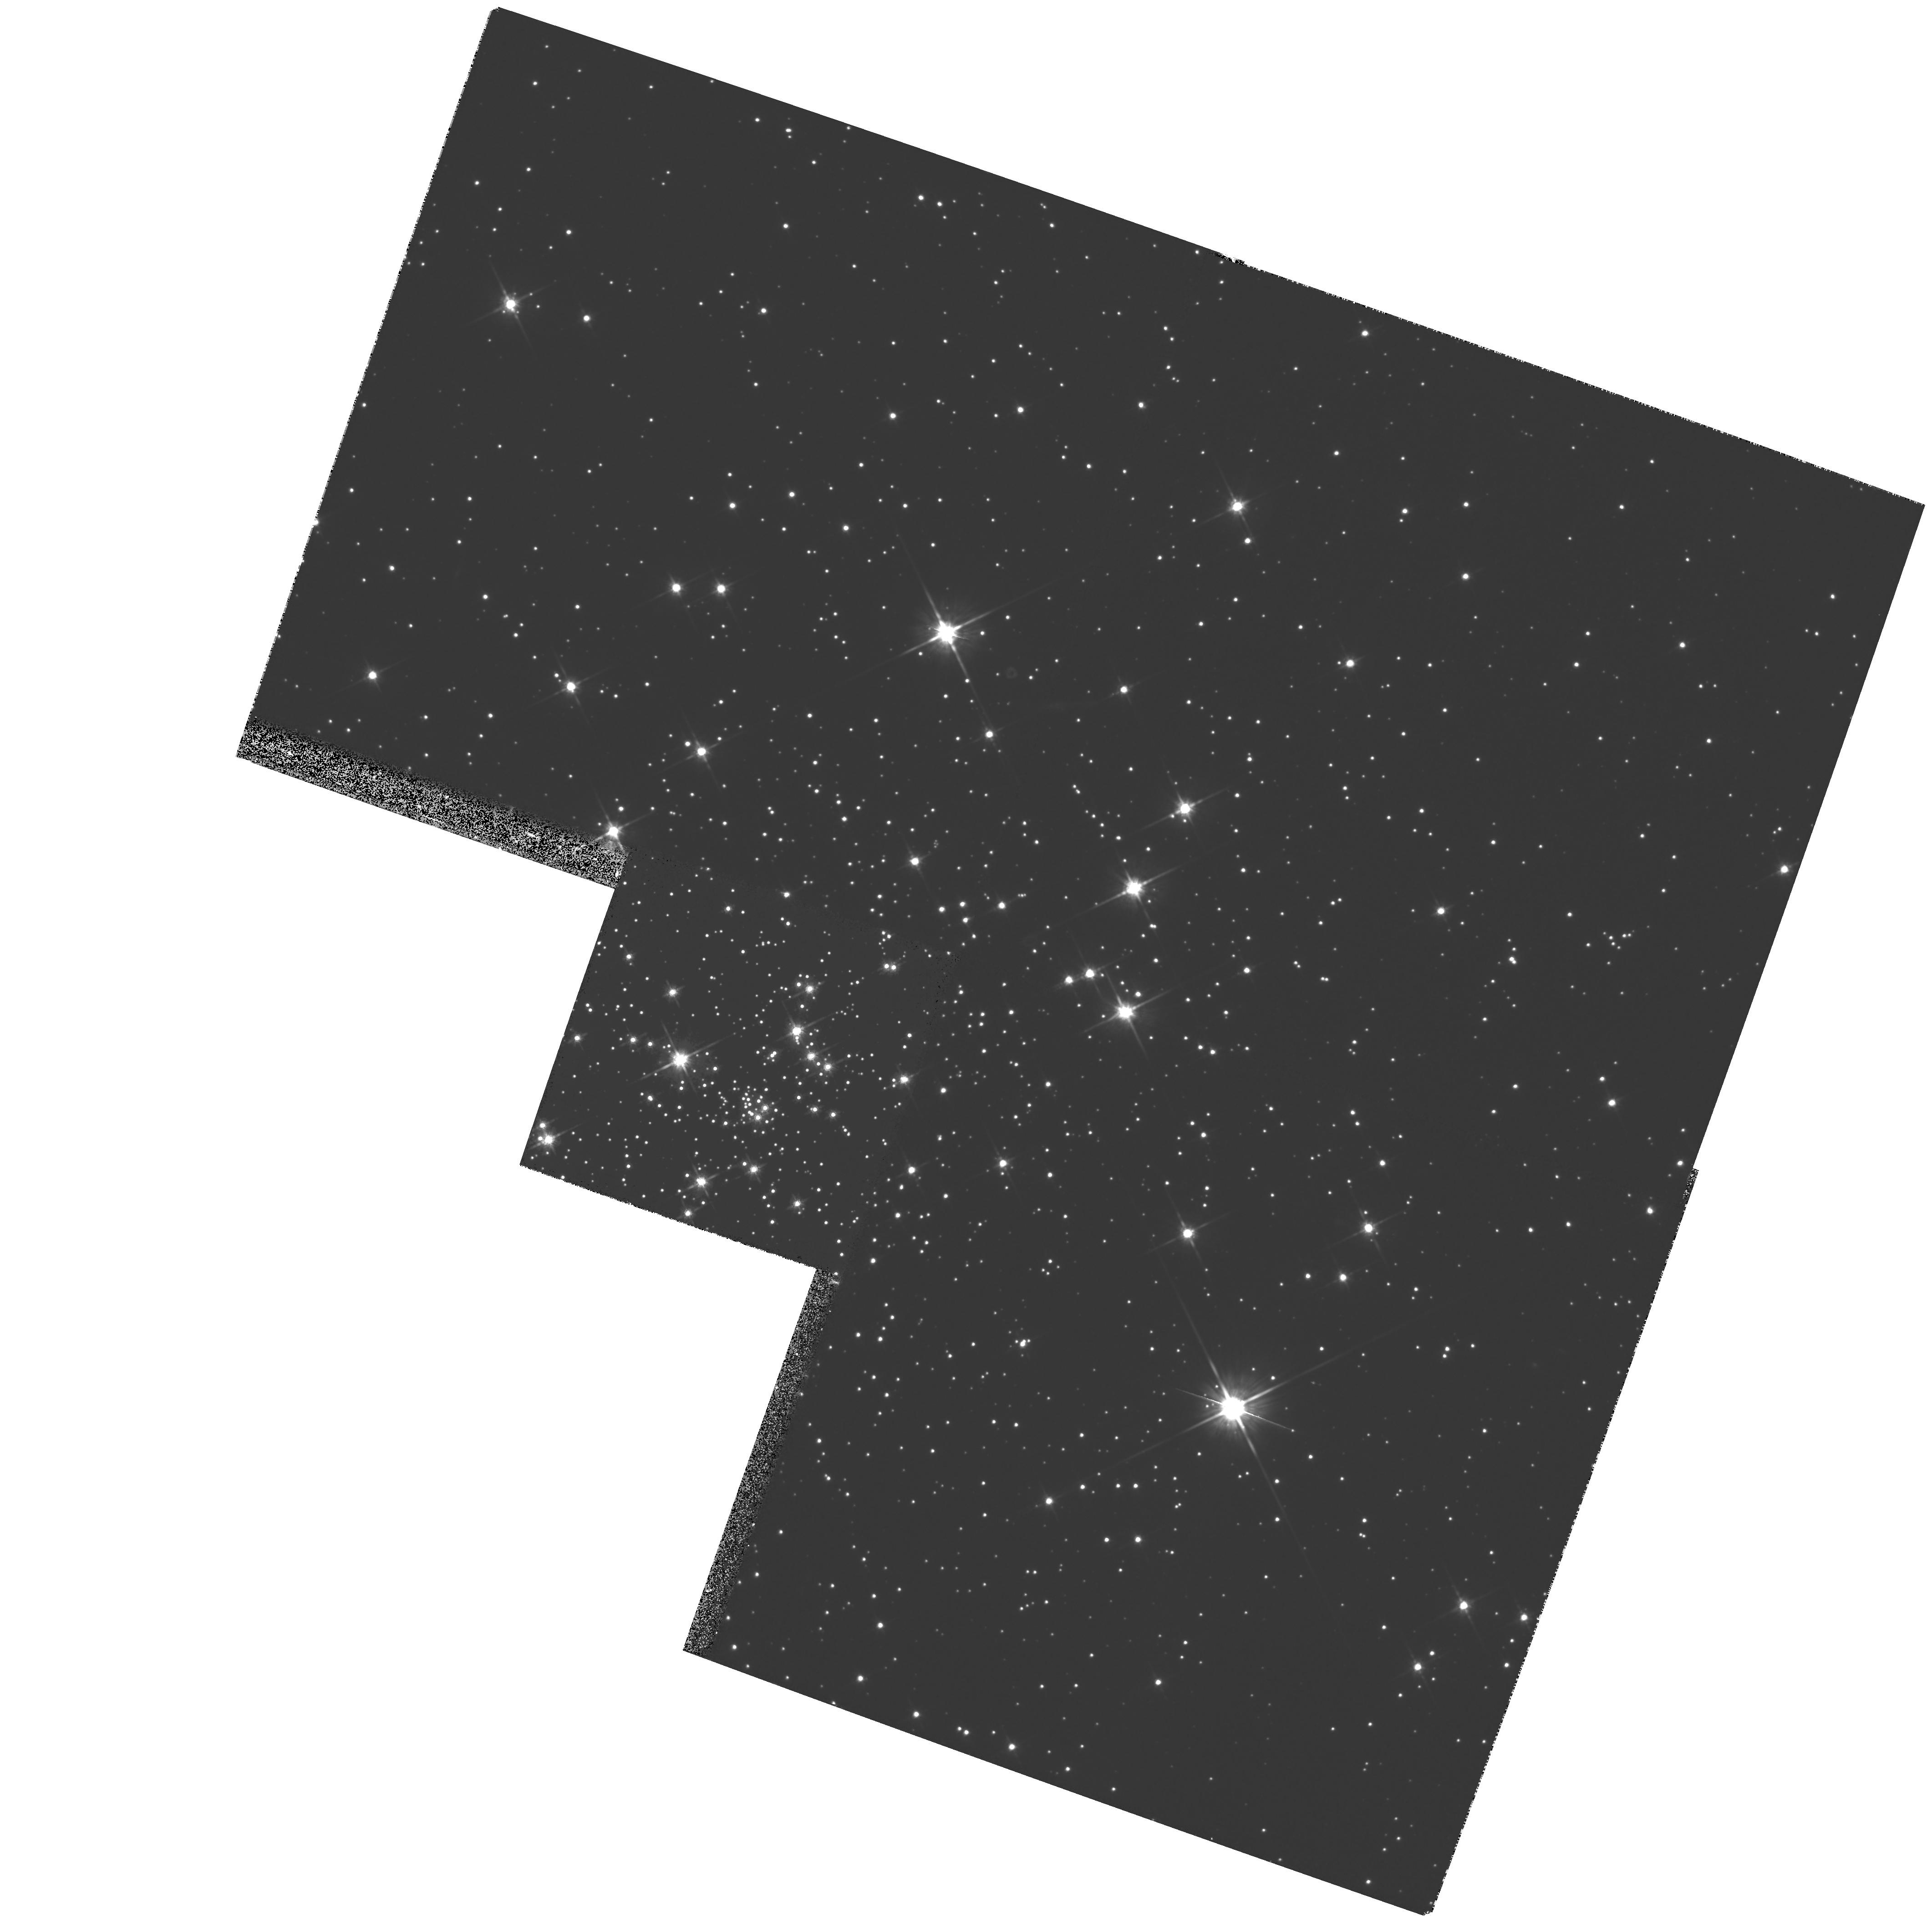
Target: NGC6535
Instrument: WFPC2/PC
Filter: F814W
Exposure: 25 min
Observation ID: hst_6625_04_wfpc2_pc_f814w_u3kt04

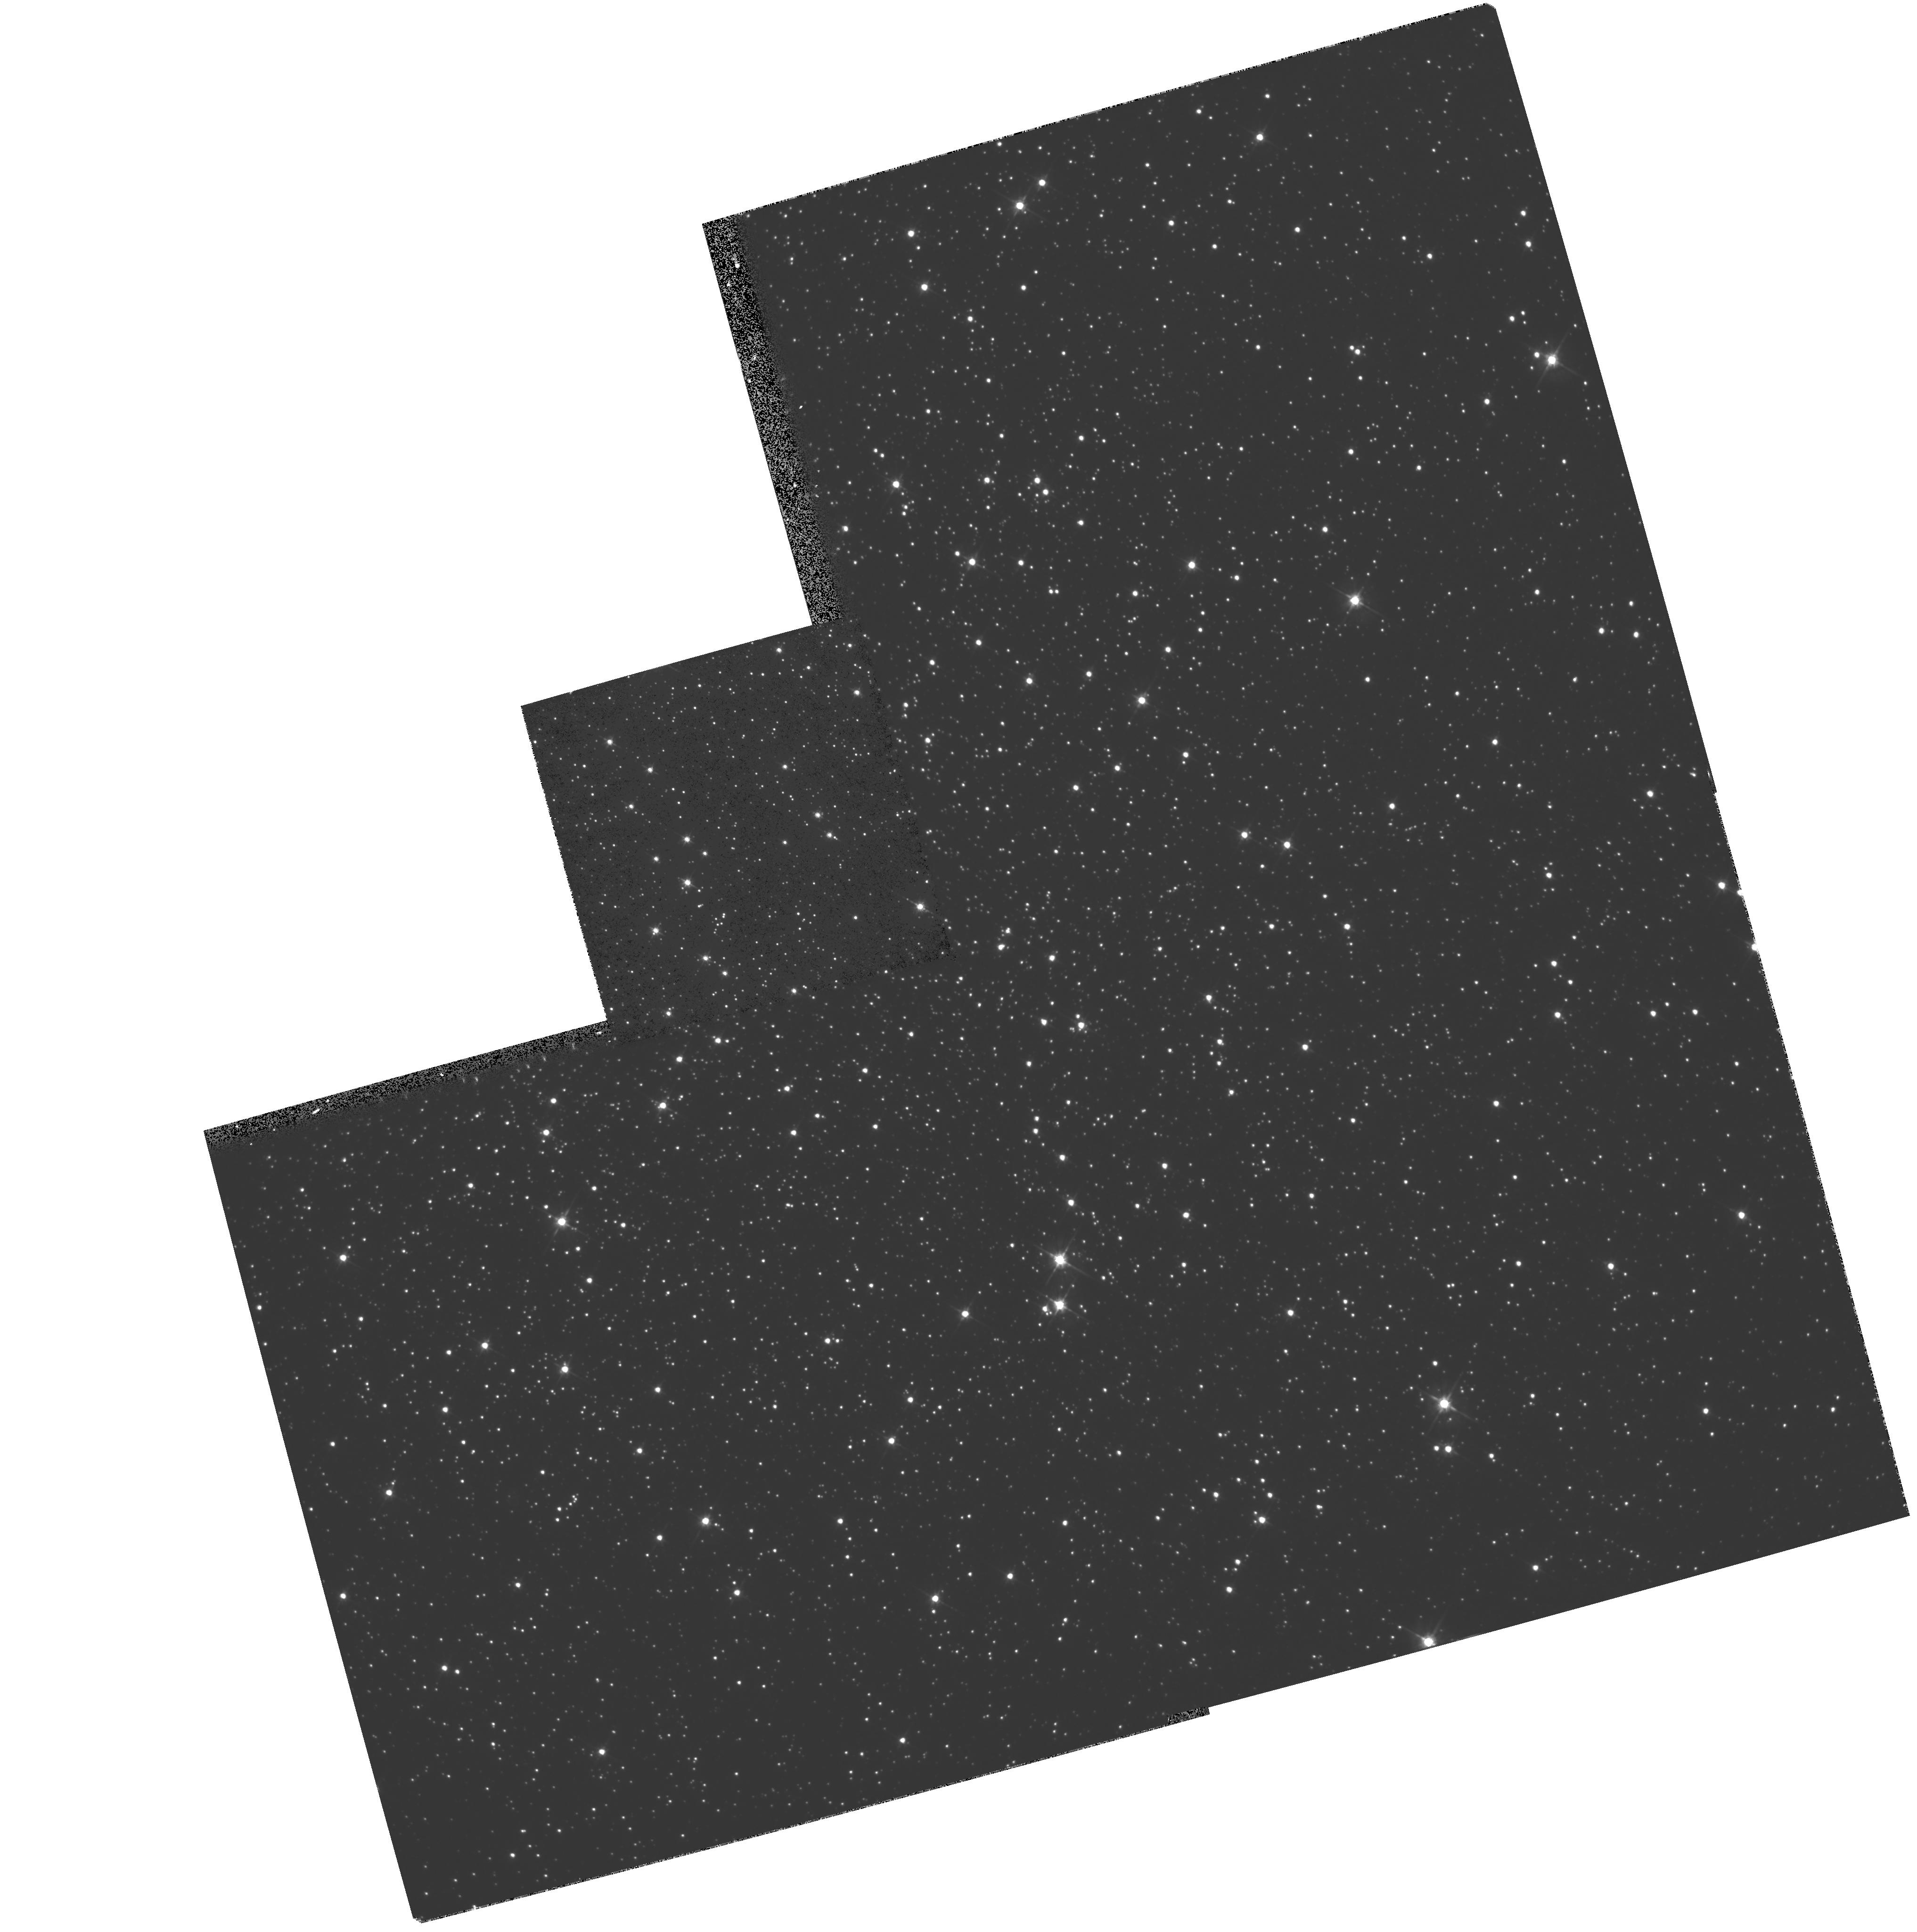
Target: NGC6101
Instrument: WFPC2/PC
Filter: F555W
Exposure: 16 min
Observation ID: hst_6625_03_wfpc2_pc_f555w_u3kt03

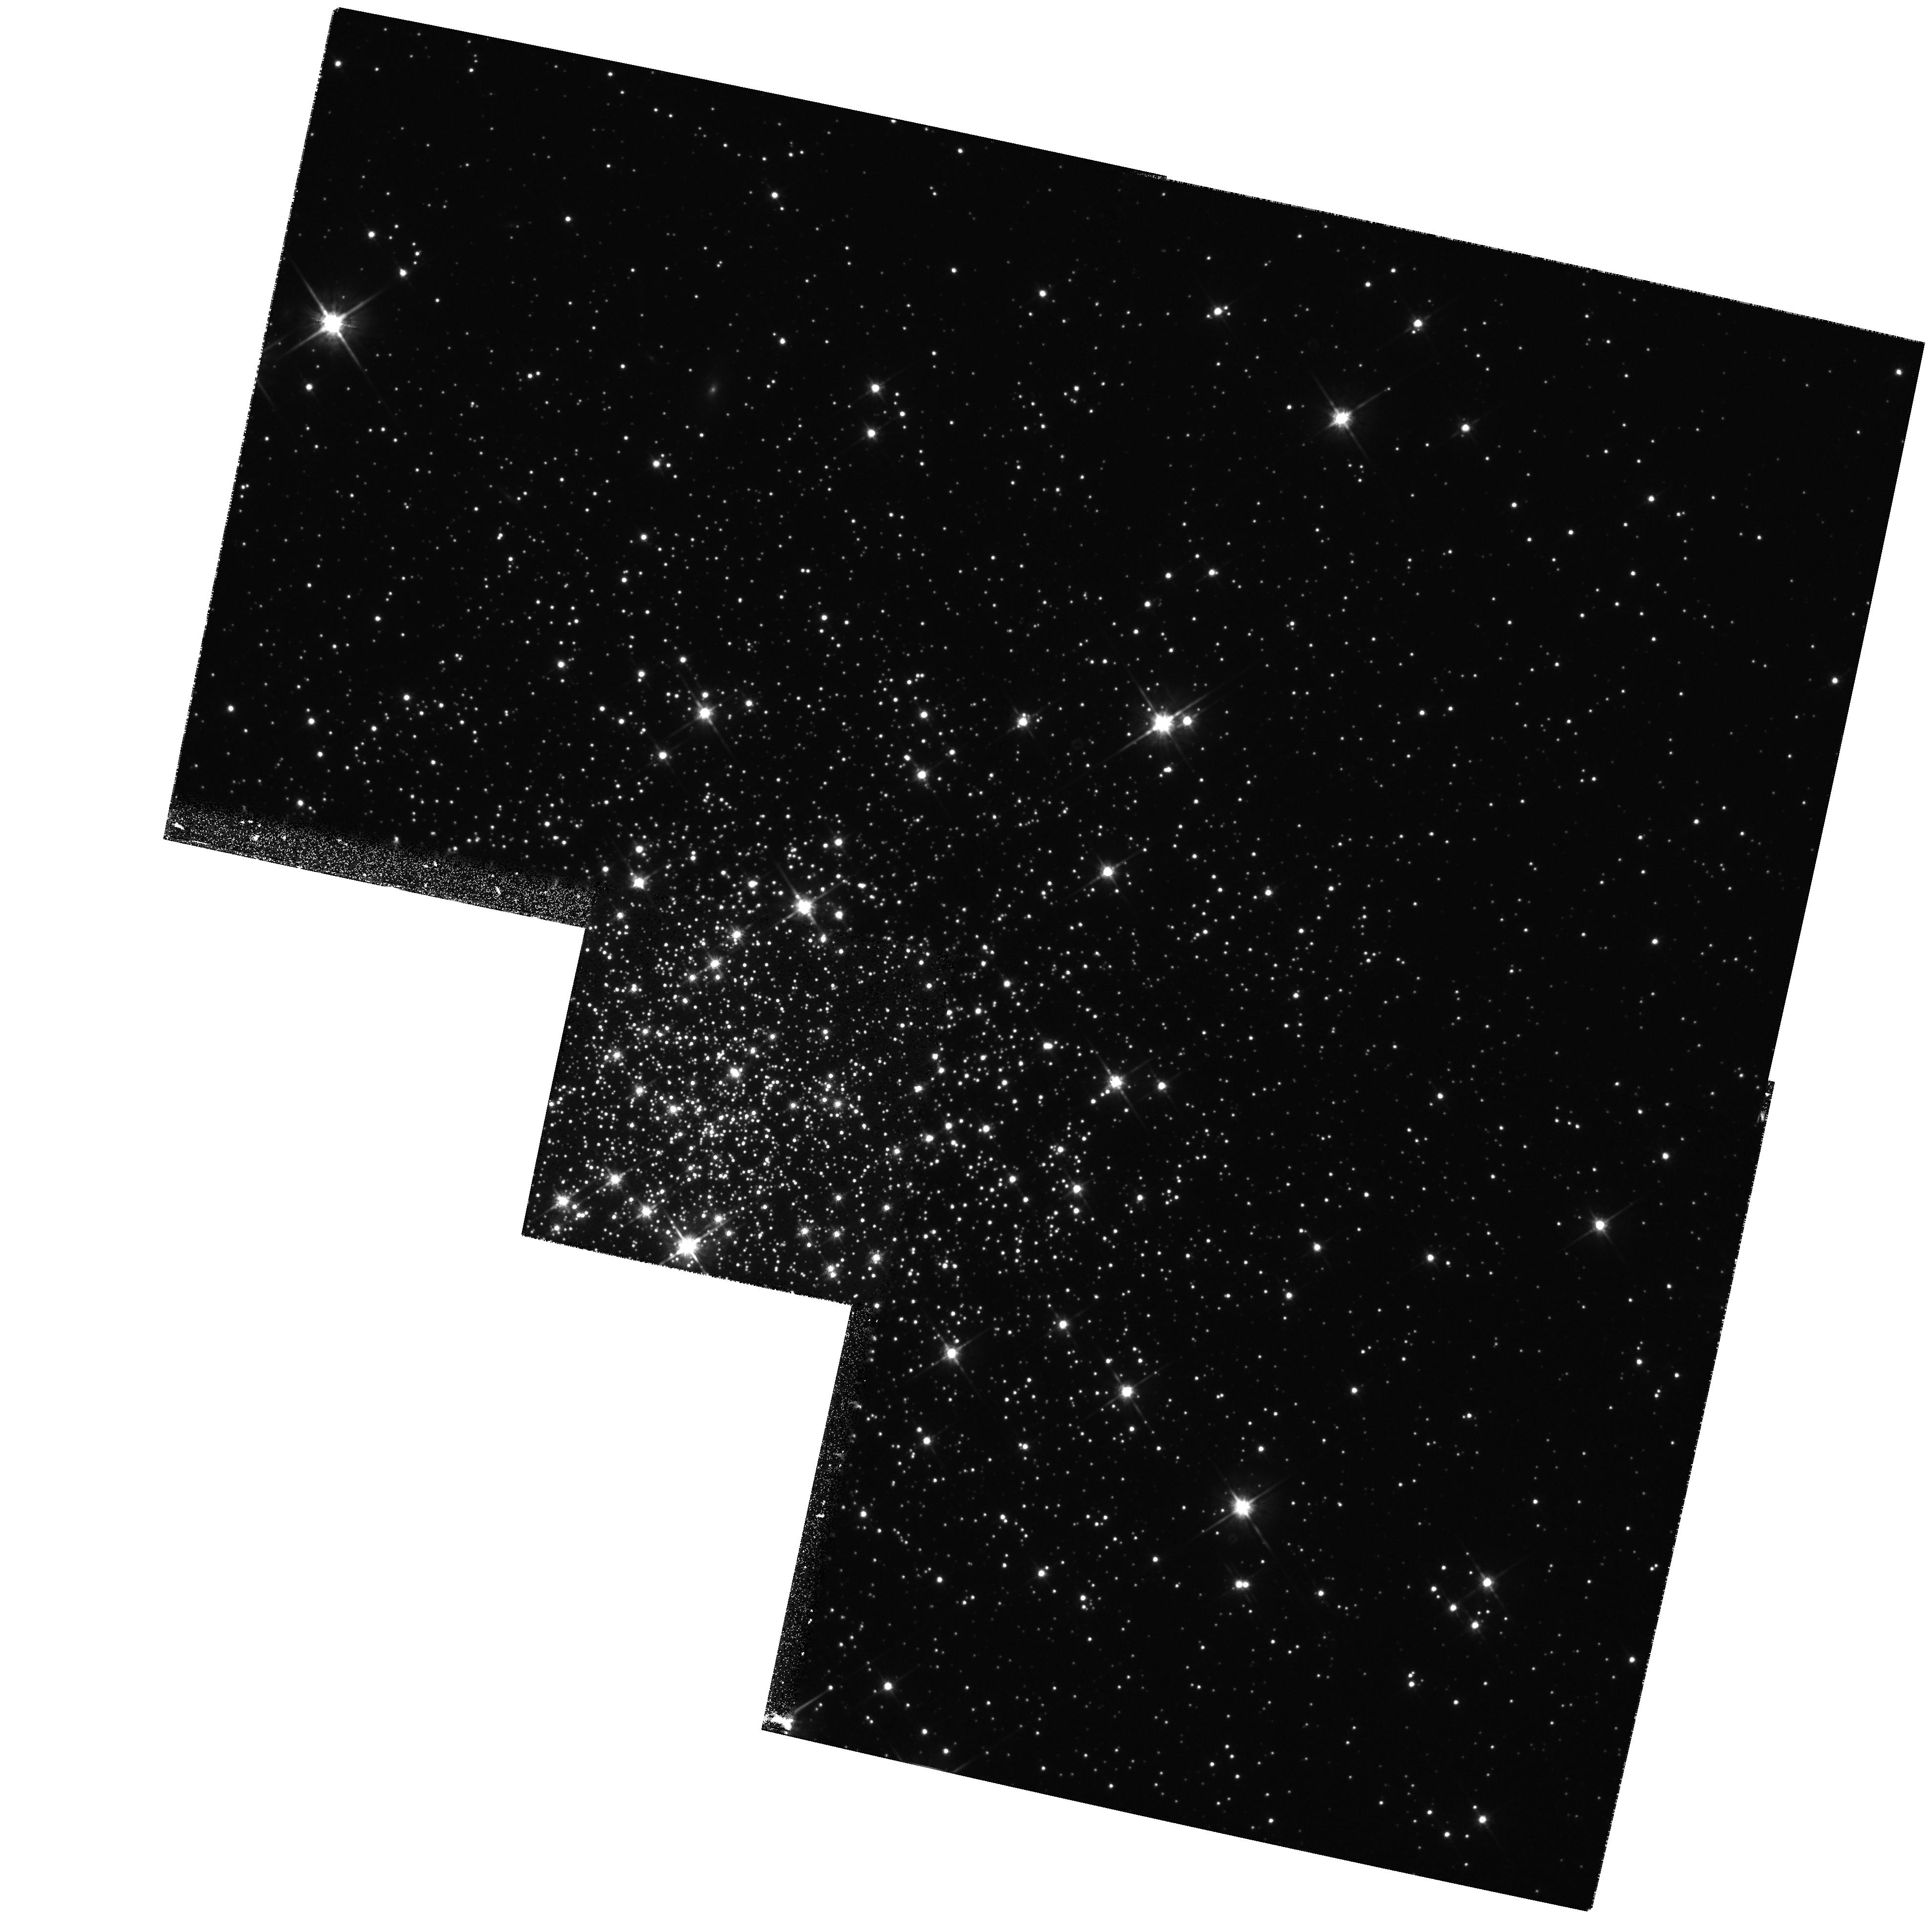
Target: NGC2298
Instrument: WFPC2/PC
Filter: F814W
Exposure: 15 min
Observation ID: hst_6625_01_wfpc2_pc_f814w_u3kt01

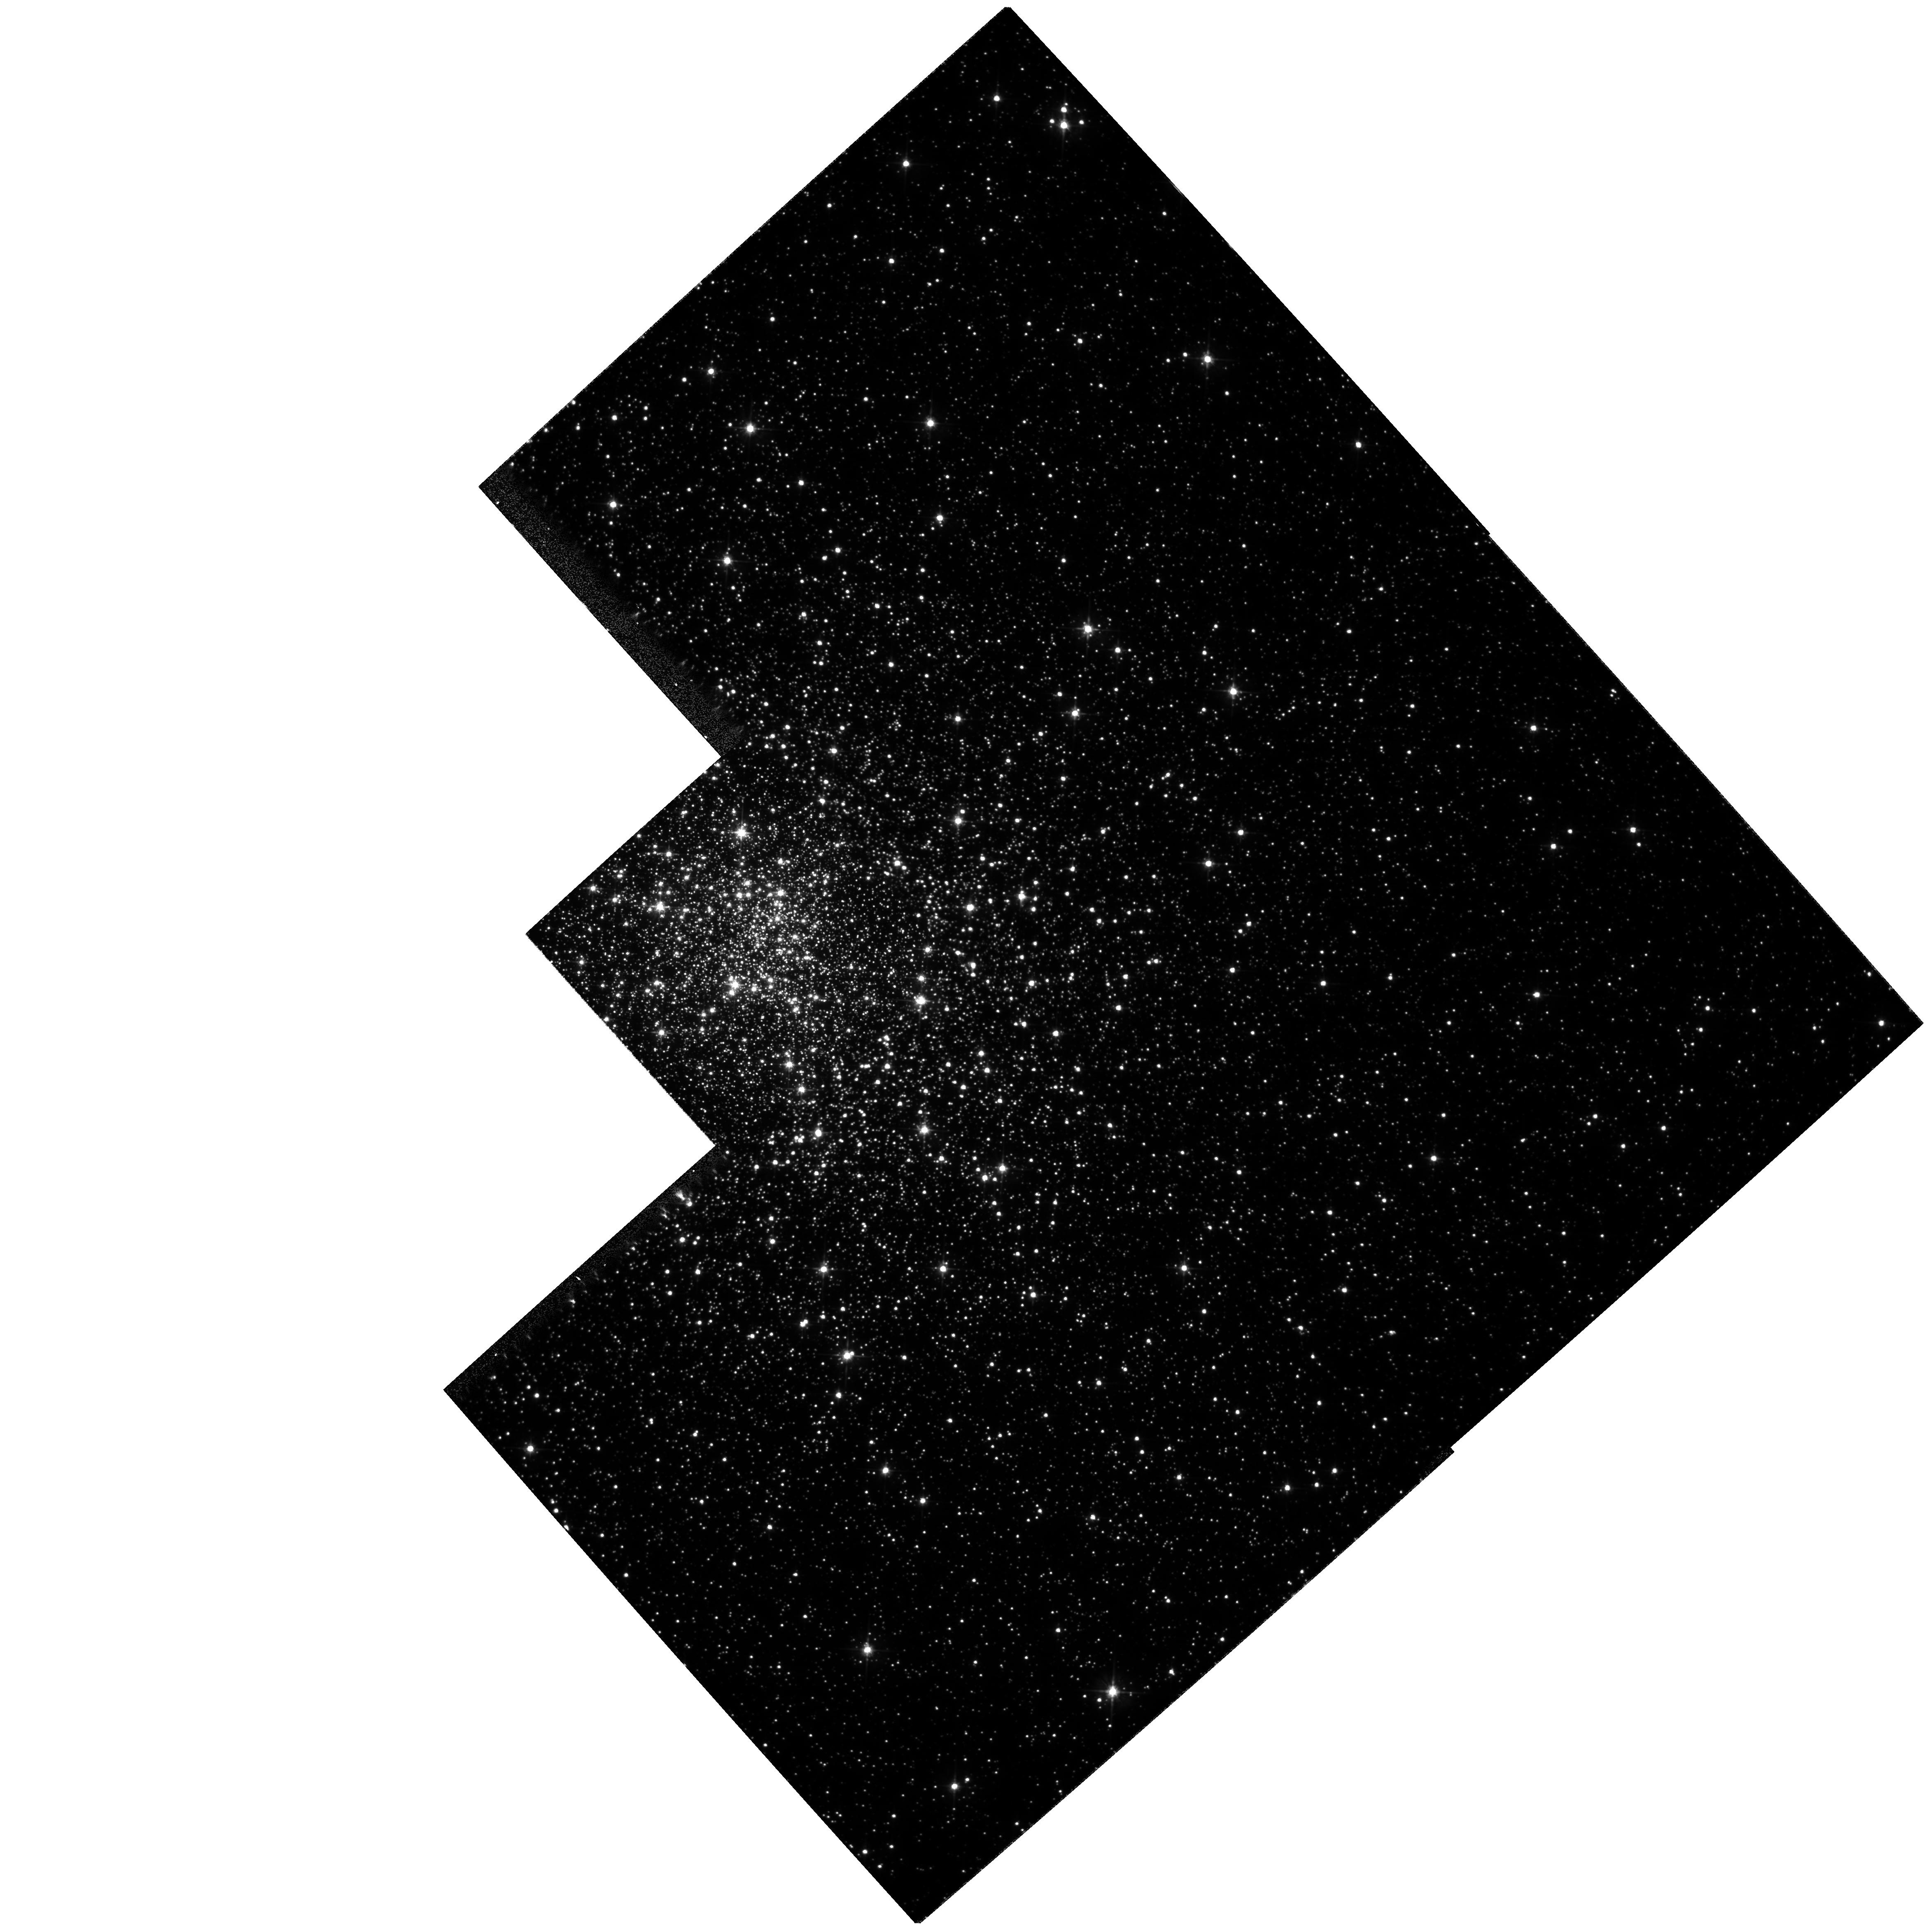
Target: NGC6626
Instrument: WFPC2/PC
Filter: F555W
Exposure: 19 min
Observation ID: hst_6625_05_wfpc2_pc_f555w_u3kt05

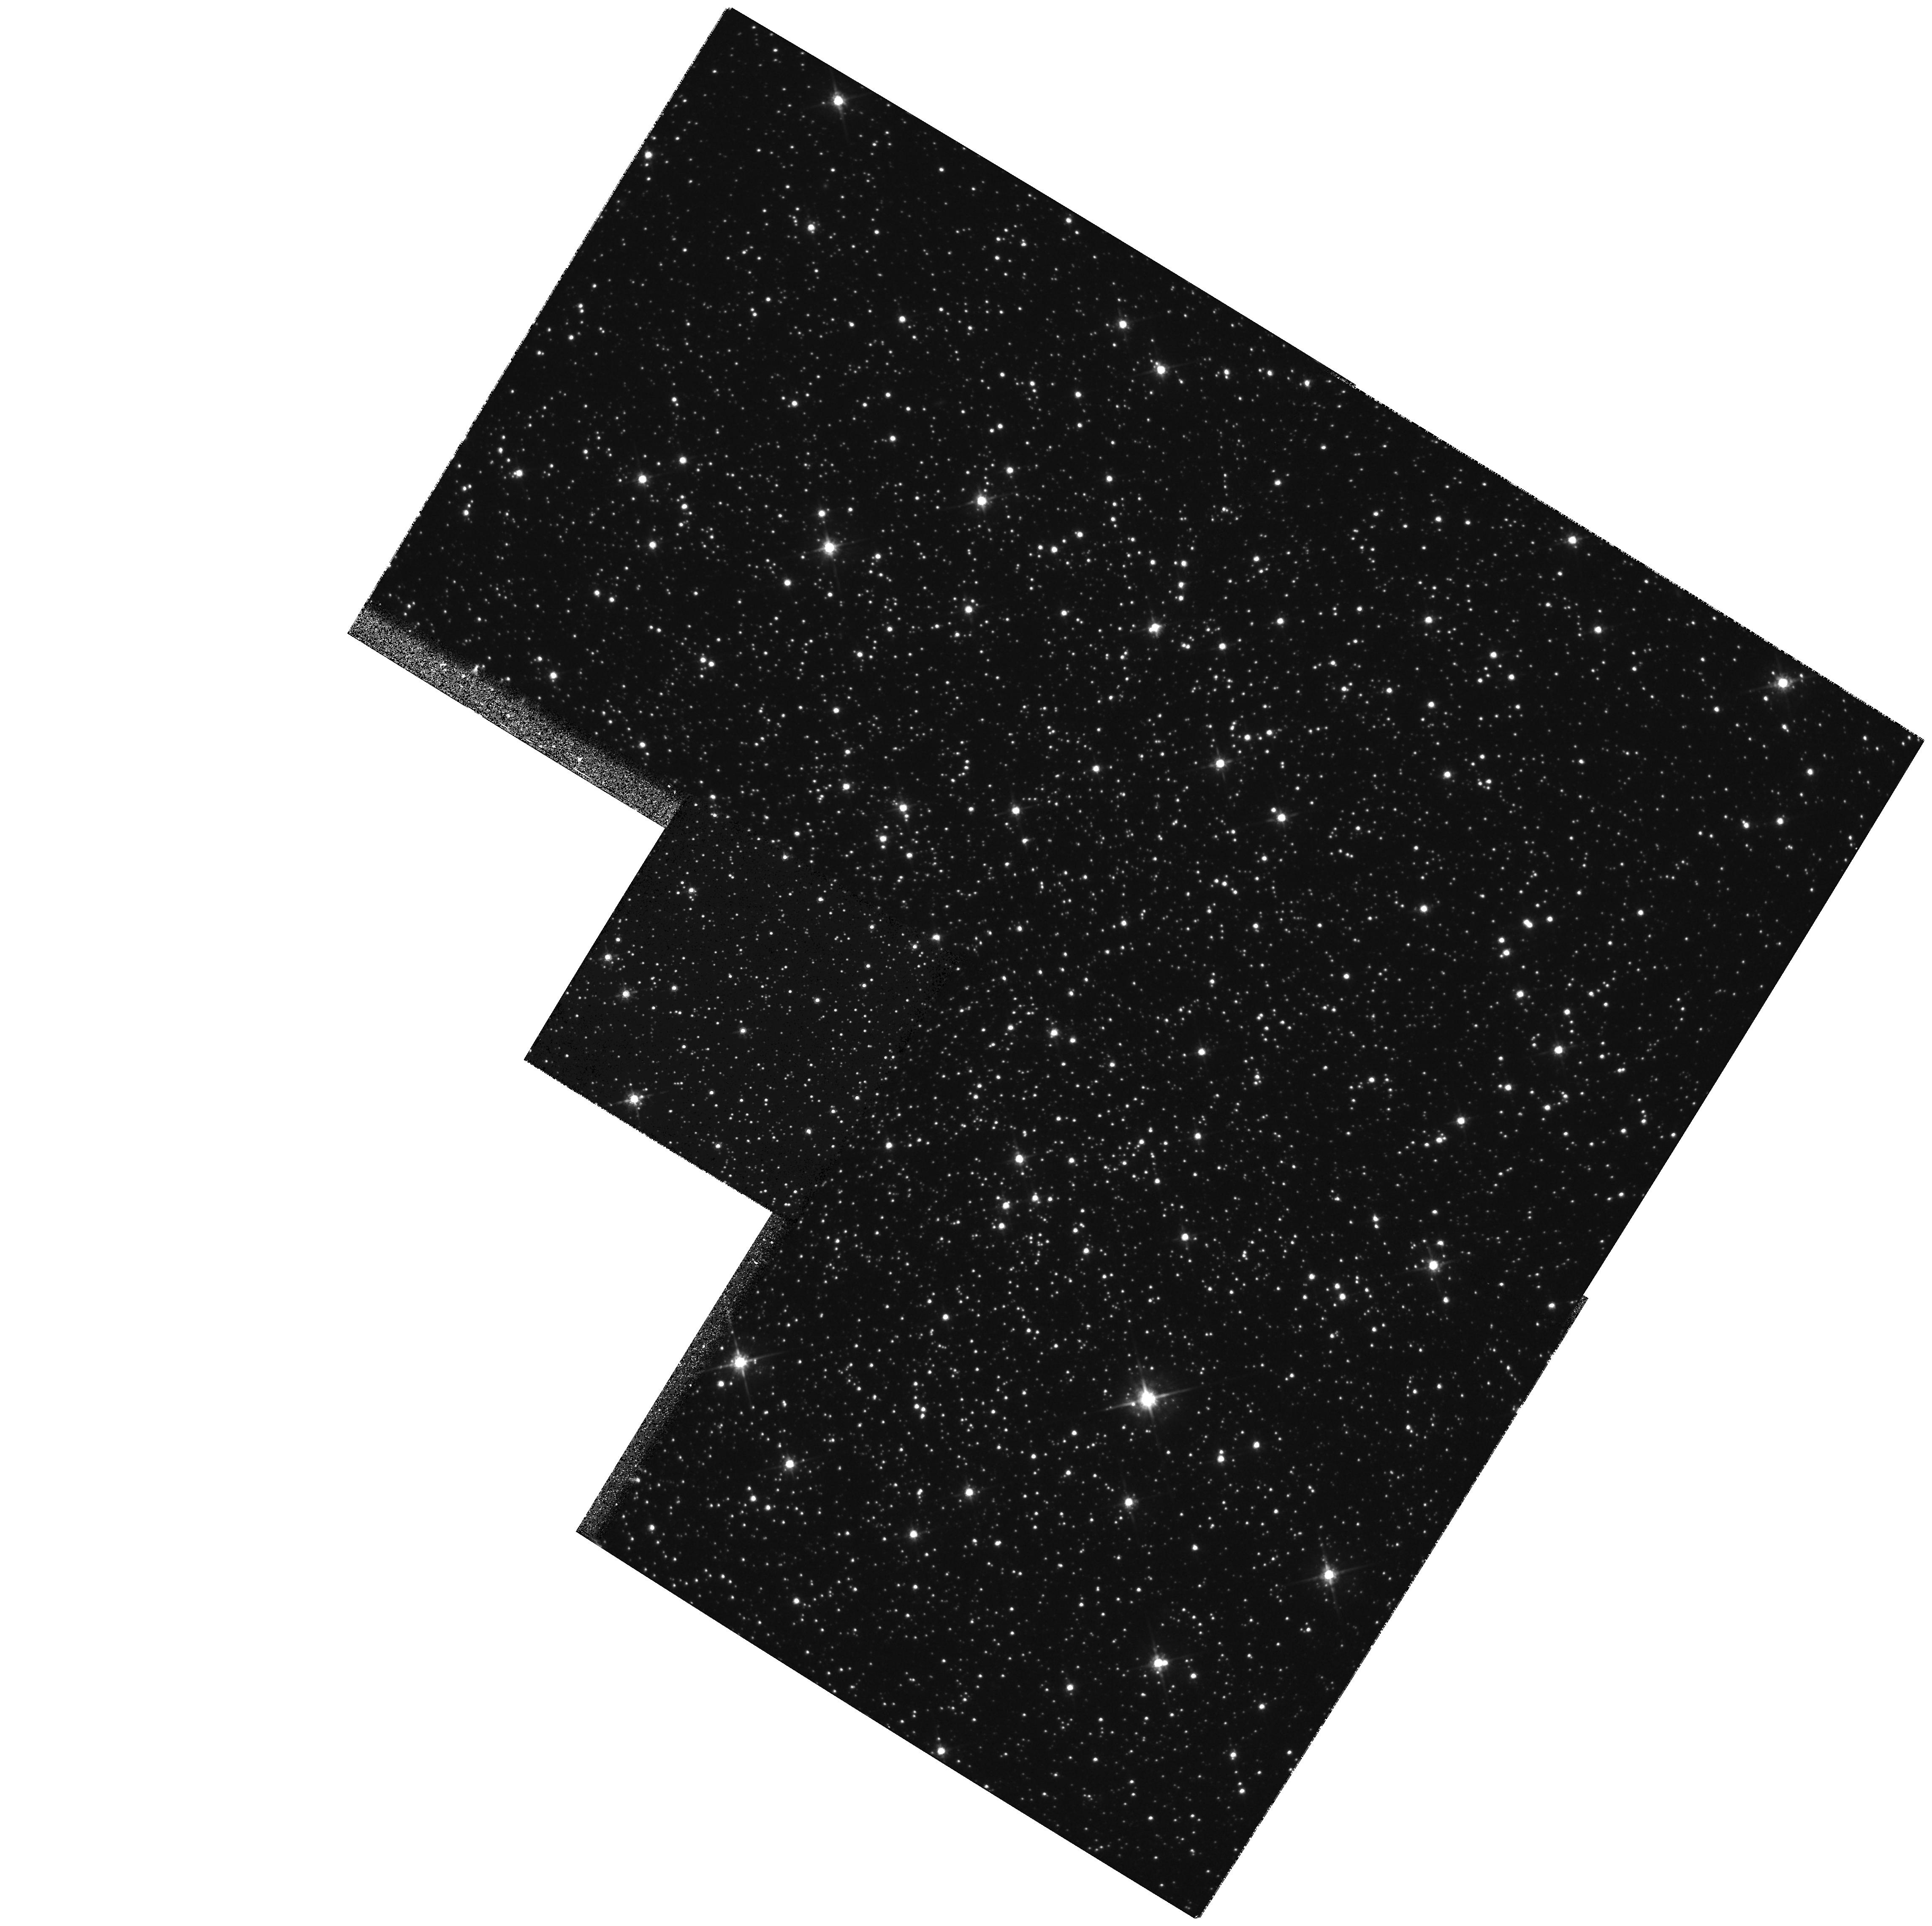
Target: NGC5897
Instrument: WFPC2/PC
Filter: F814W
Exposure: 14 min
Observation ID: hst_6625_02_wfpc2_pc_f814w_u3kt02

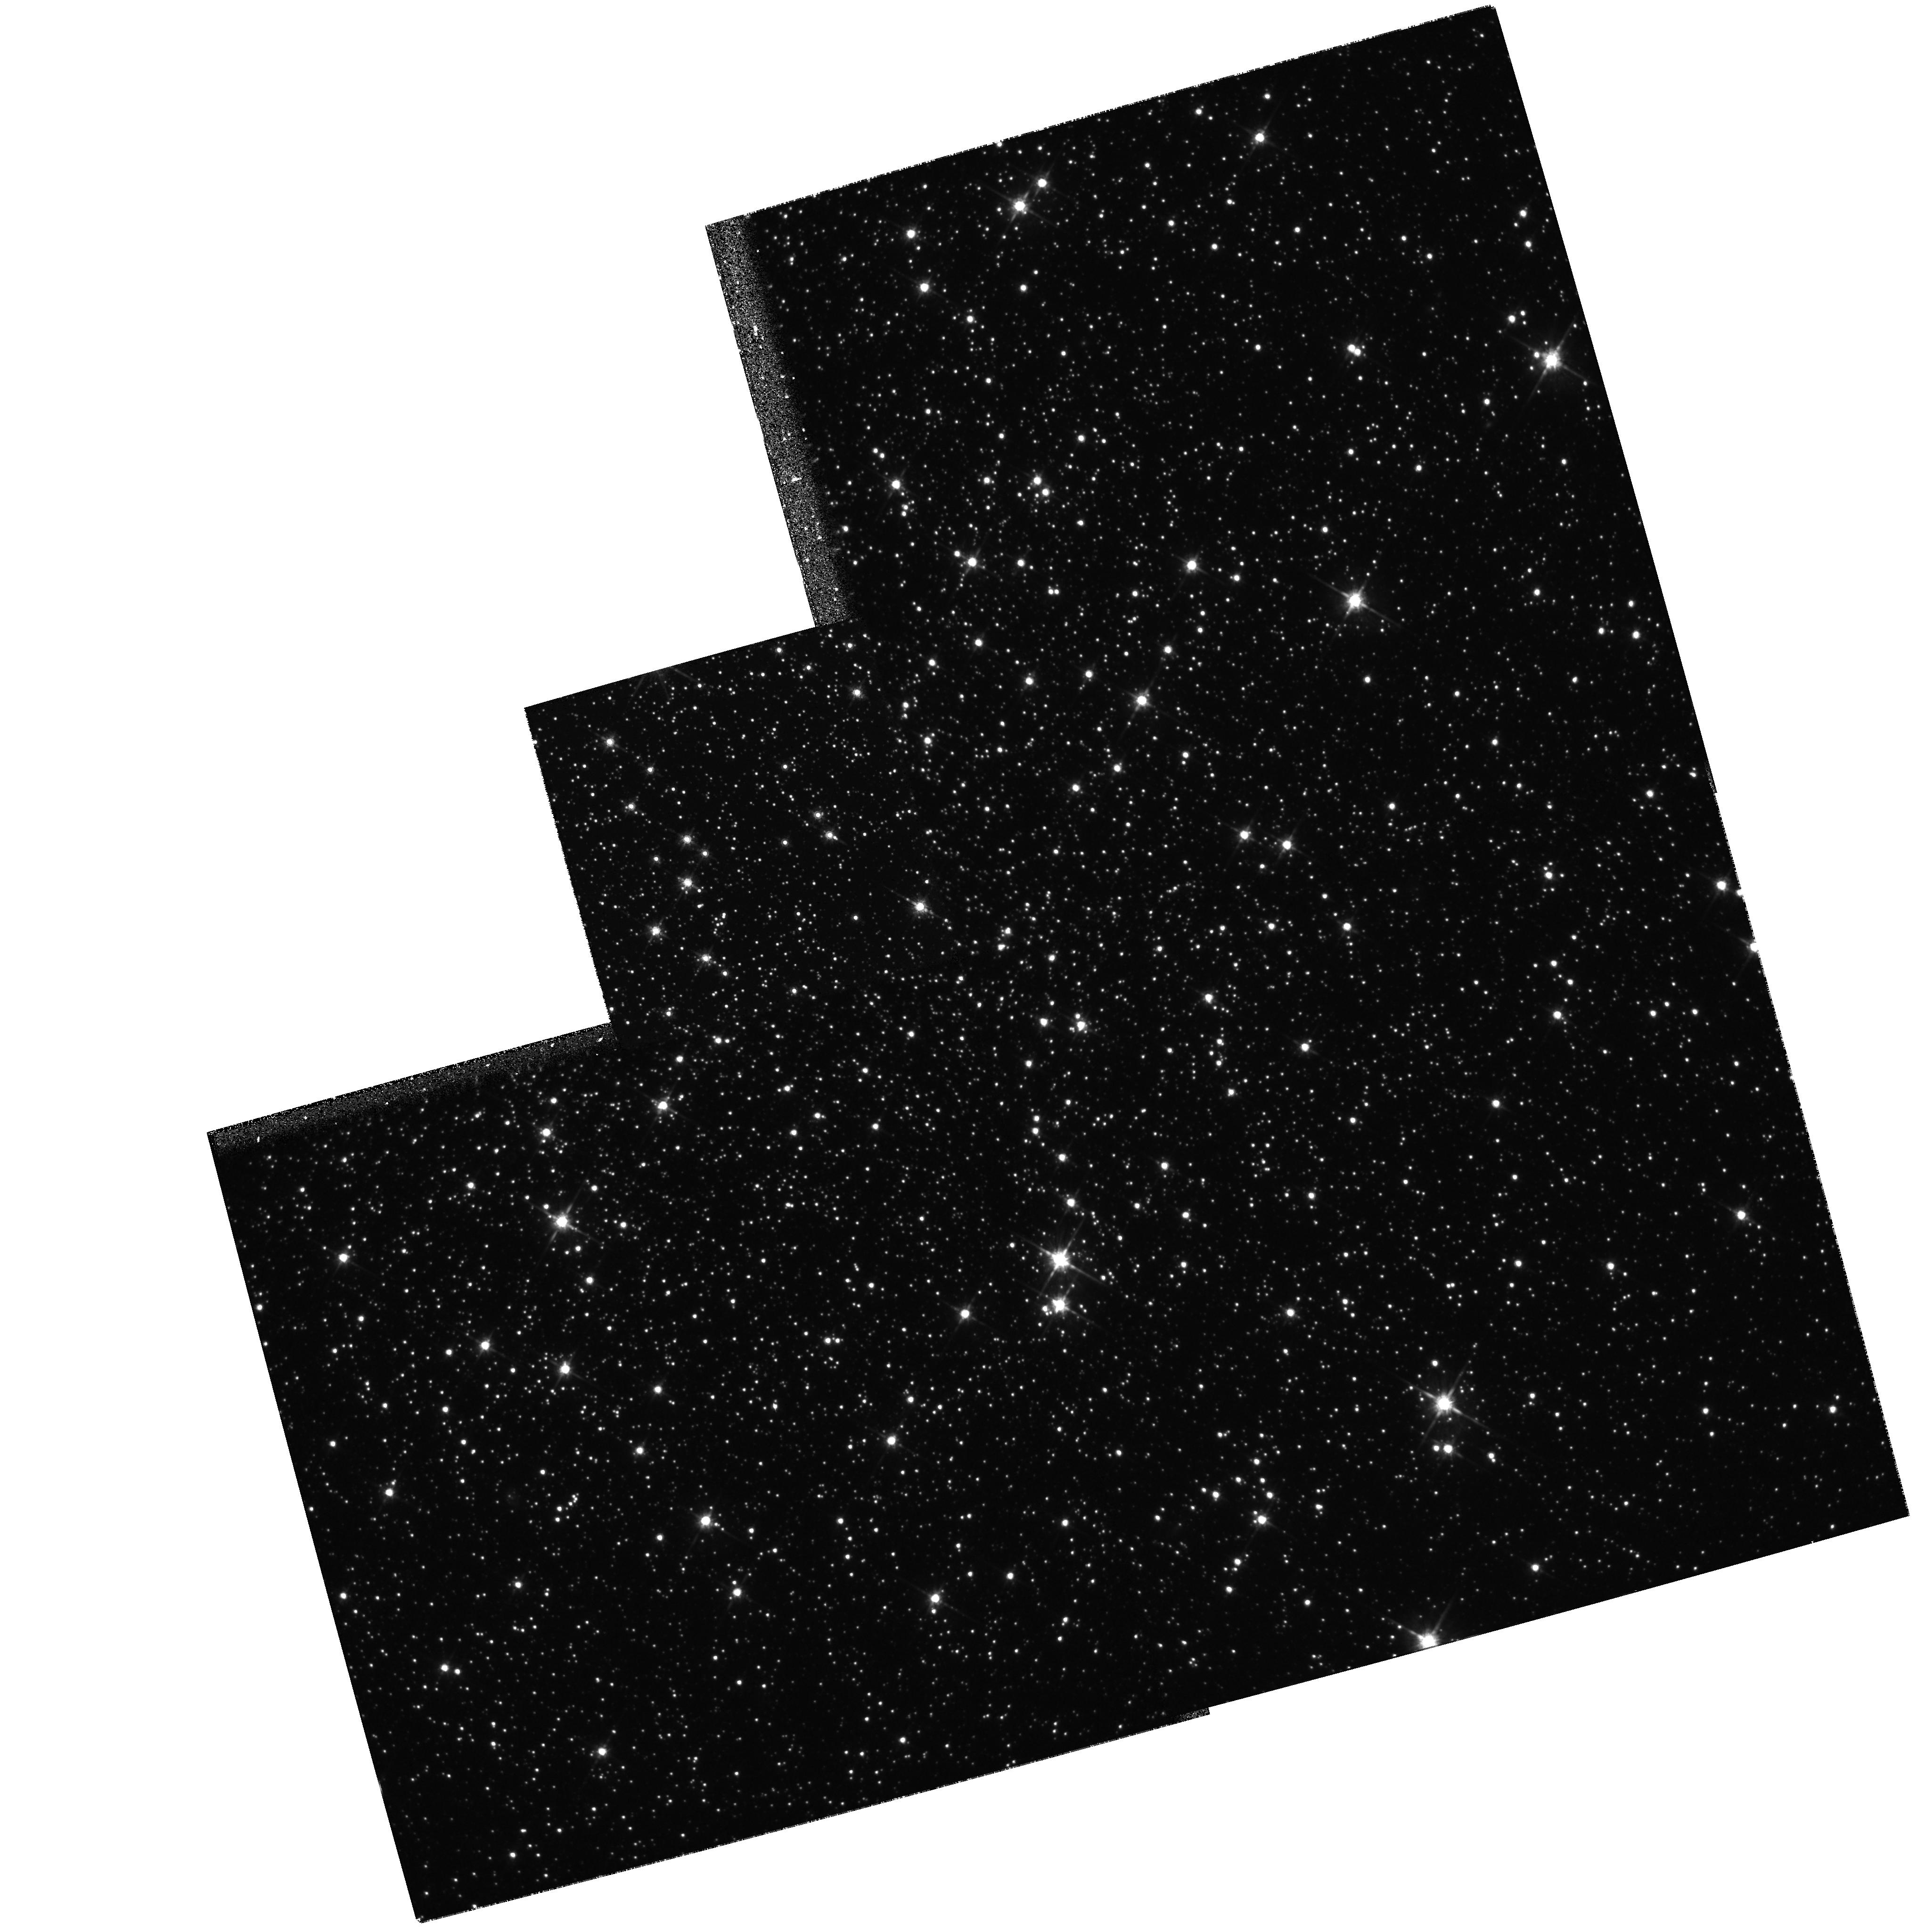
Target: NGC6101
Instrument: WFPC2/PC
Filter: F814W
Exposure: 22 min
Observation ID: hst_6625_03_wfpc2_pc_f814w_u3kt03

The second-parameter effect and the formation history of the Milky Way Galaxy (PI: Buonanno, Roberto)

We propose to obtain HST V,I observations of a sample of Galactic globular clusters (GC's) in order to establish an unbiased correlation between the morphology of the horizontal branch (HB) and the age of the cluster (for fixed metallicity, the first parameter). After Searle and Zinn (1978) and Lee, Demarque and Zinn (1994, LDZ), it is widely accepted that differences in color between the HB's of GC's with the same metallicity can be explained in terms of differences in age (the candidate second parameter). On the other hand, according to Buonanno (1993) and Fusi Pecci et al. (1993), the HB-morphology is determined (perhaps with comparable weight) either by the age and by the cluster central mass density (the candidate third parameter). The problem is of substance because GC's classified as coeval by LDZ on the basis of their HB-morphology are, according to Buonanno (1993), different in age by 2-3 Gyrs and vice-versa. If this scenario is confirmed, the use of the HB-morphology as a clock must be revised and, in turn, the description of galaxy evolution could be modified.